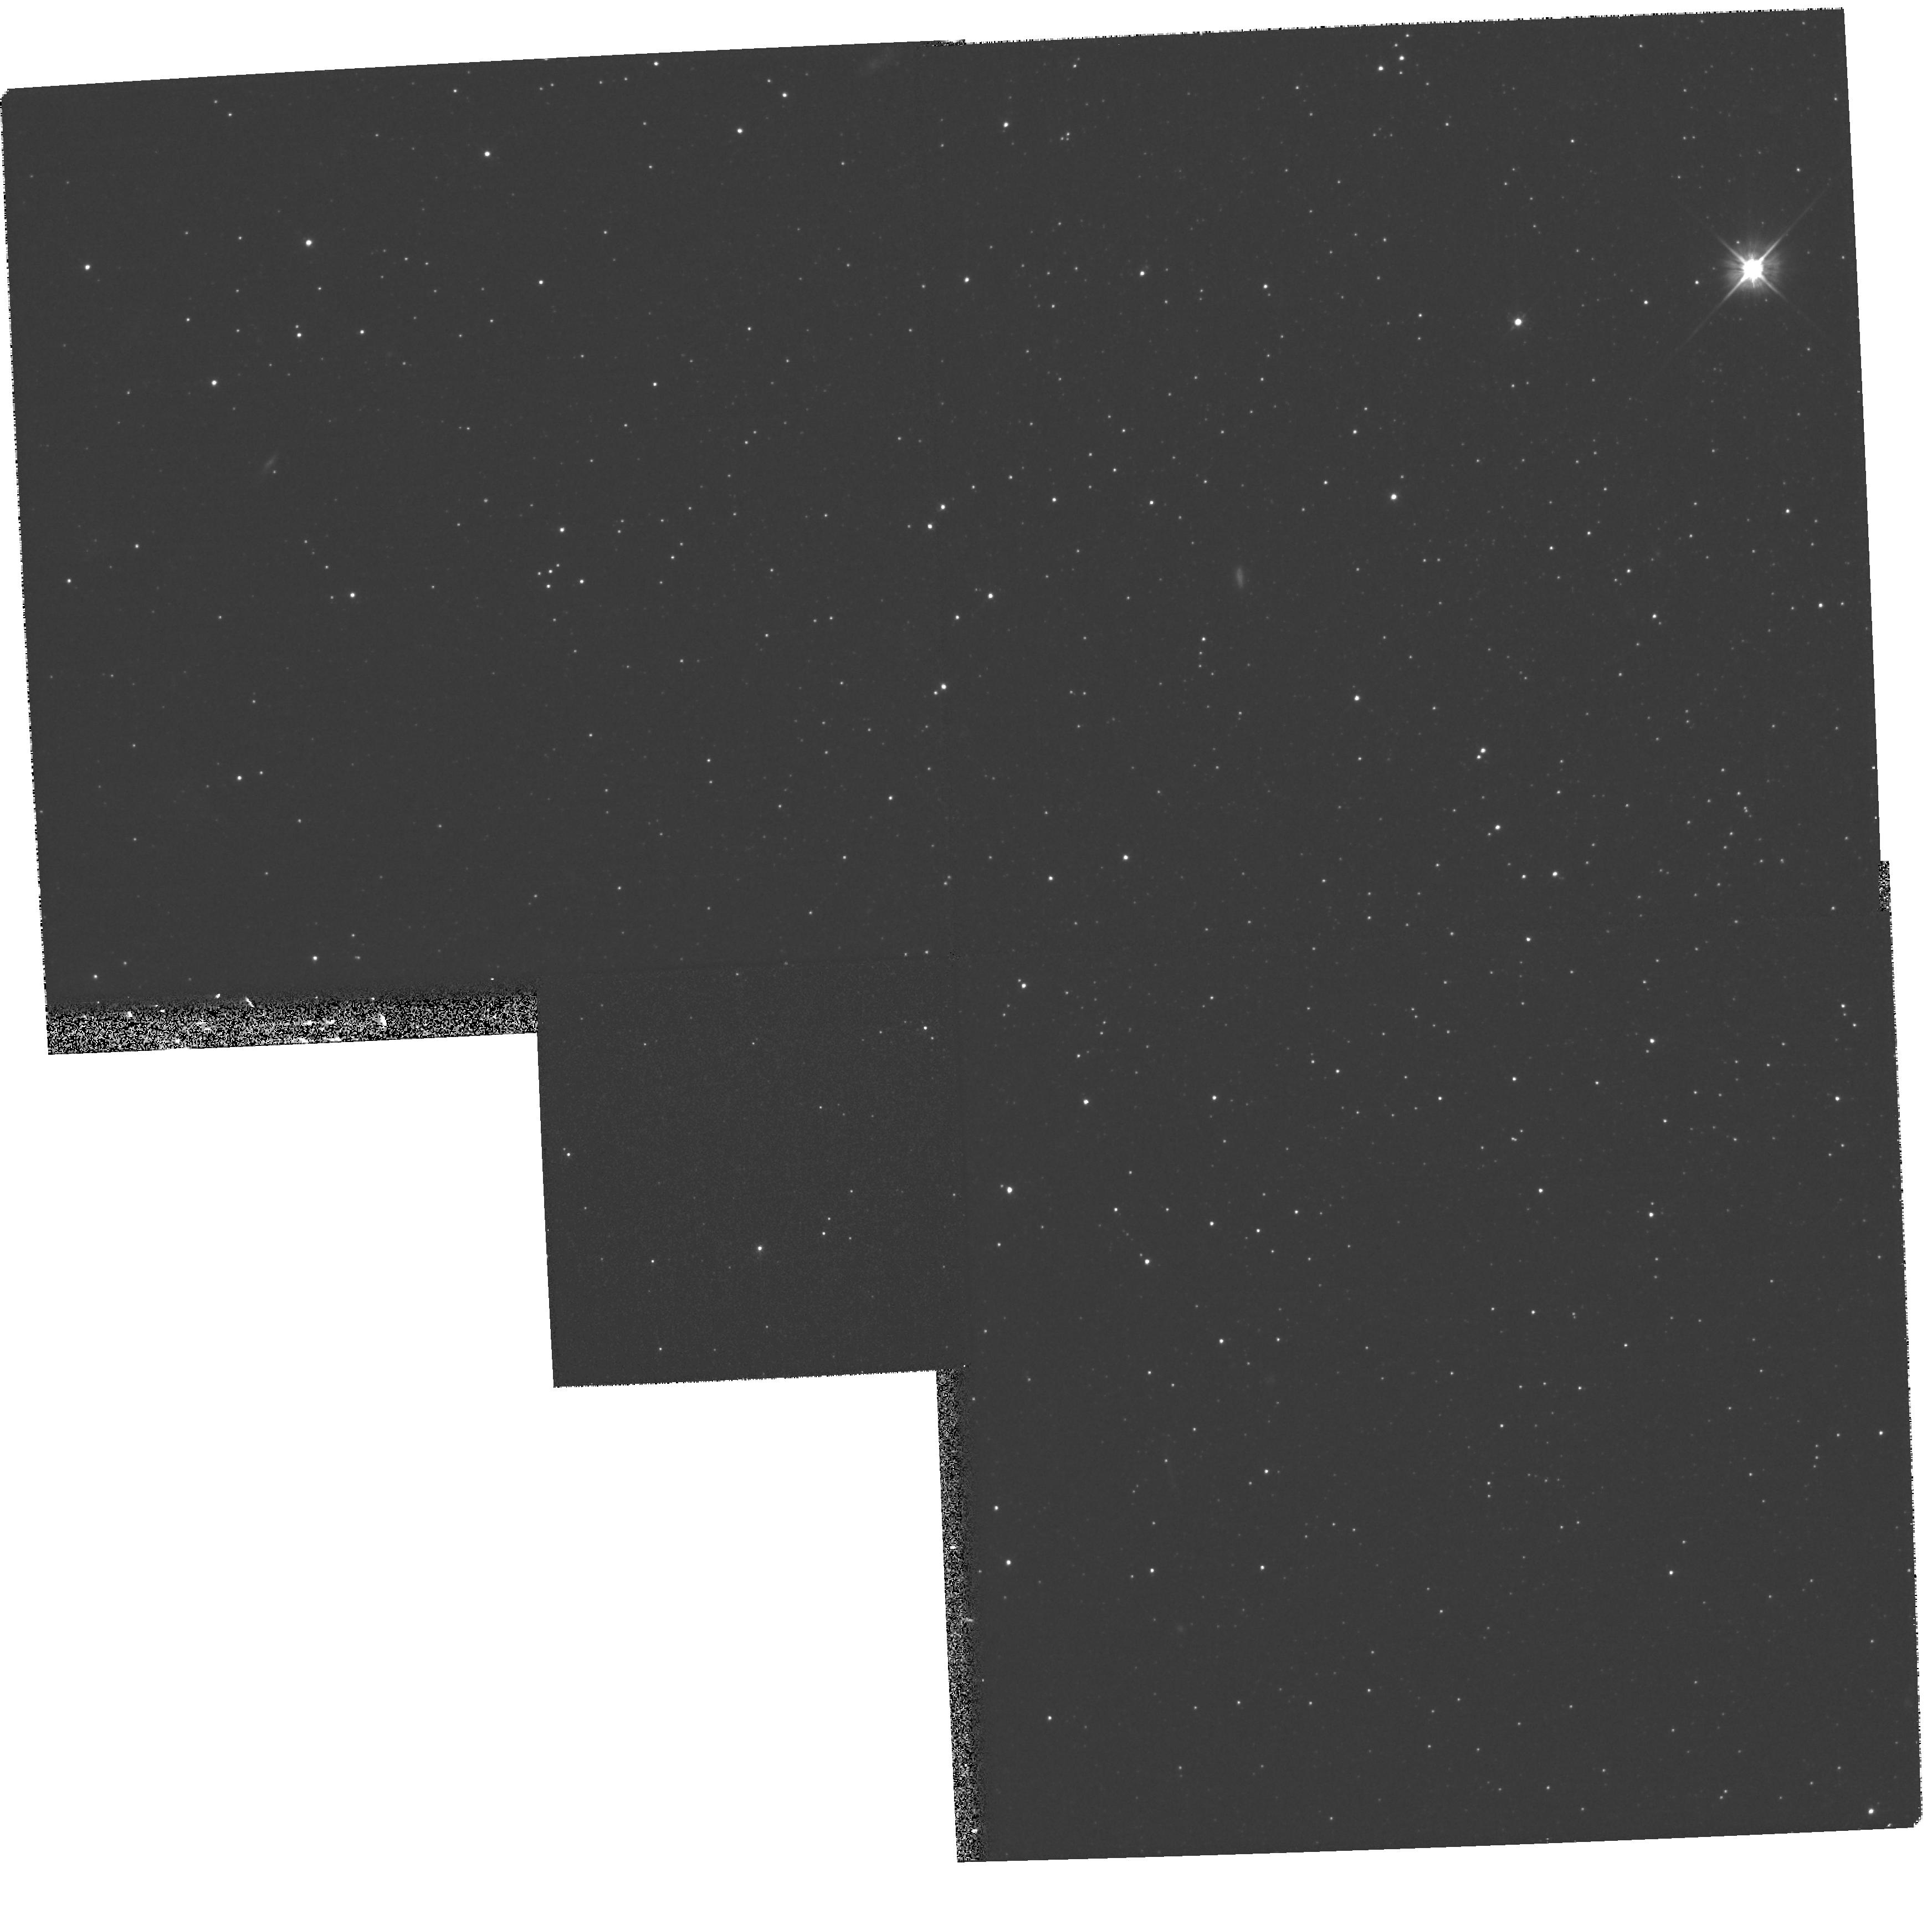
Target: LEOII-A. Instrument: WFPC2/PC. Filter: F555W. Exposure: 13 min. Observation ID: hst_8270_01_wfpc2_pc_f555w_u5i801

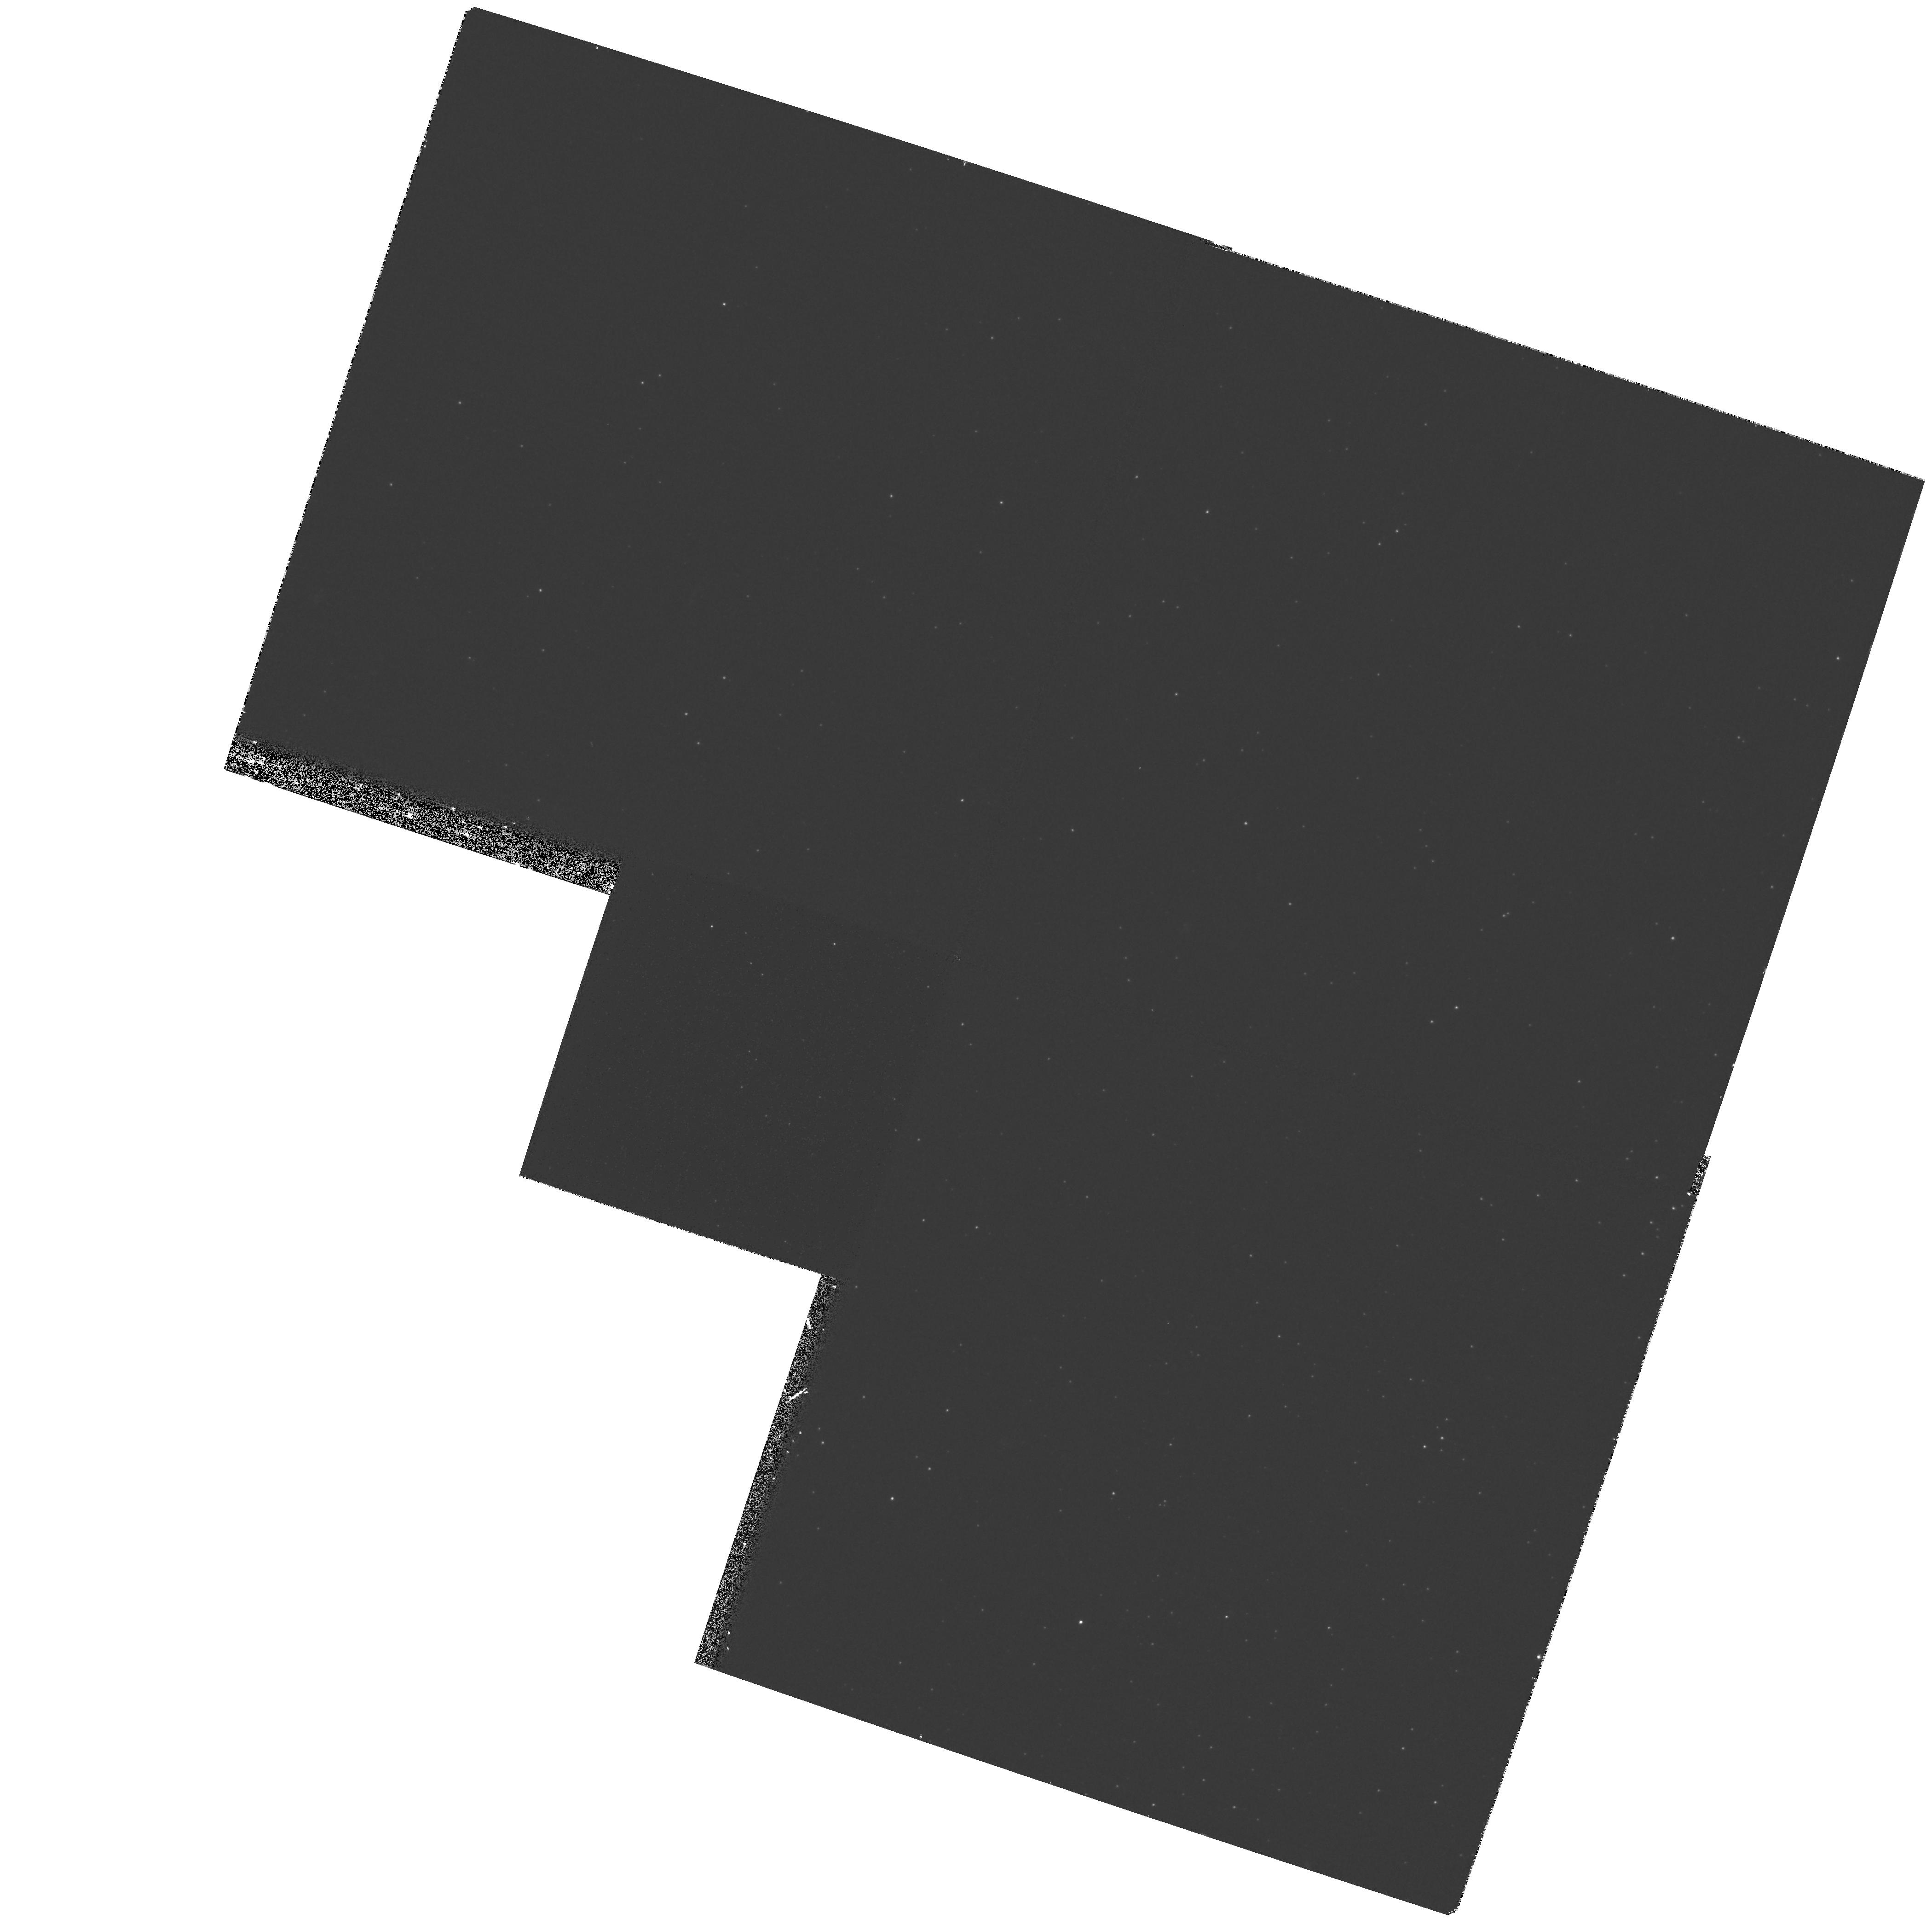
Target: LEOII-B. Instrument: WFPC2/PC. Filter: F439W. Exposure: 27 min. Observation ID: hst_8270_04_wfpc2_pc_f439w_u5i804

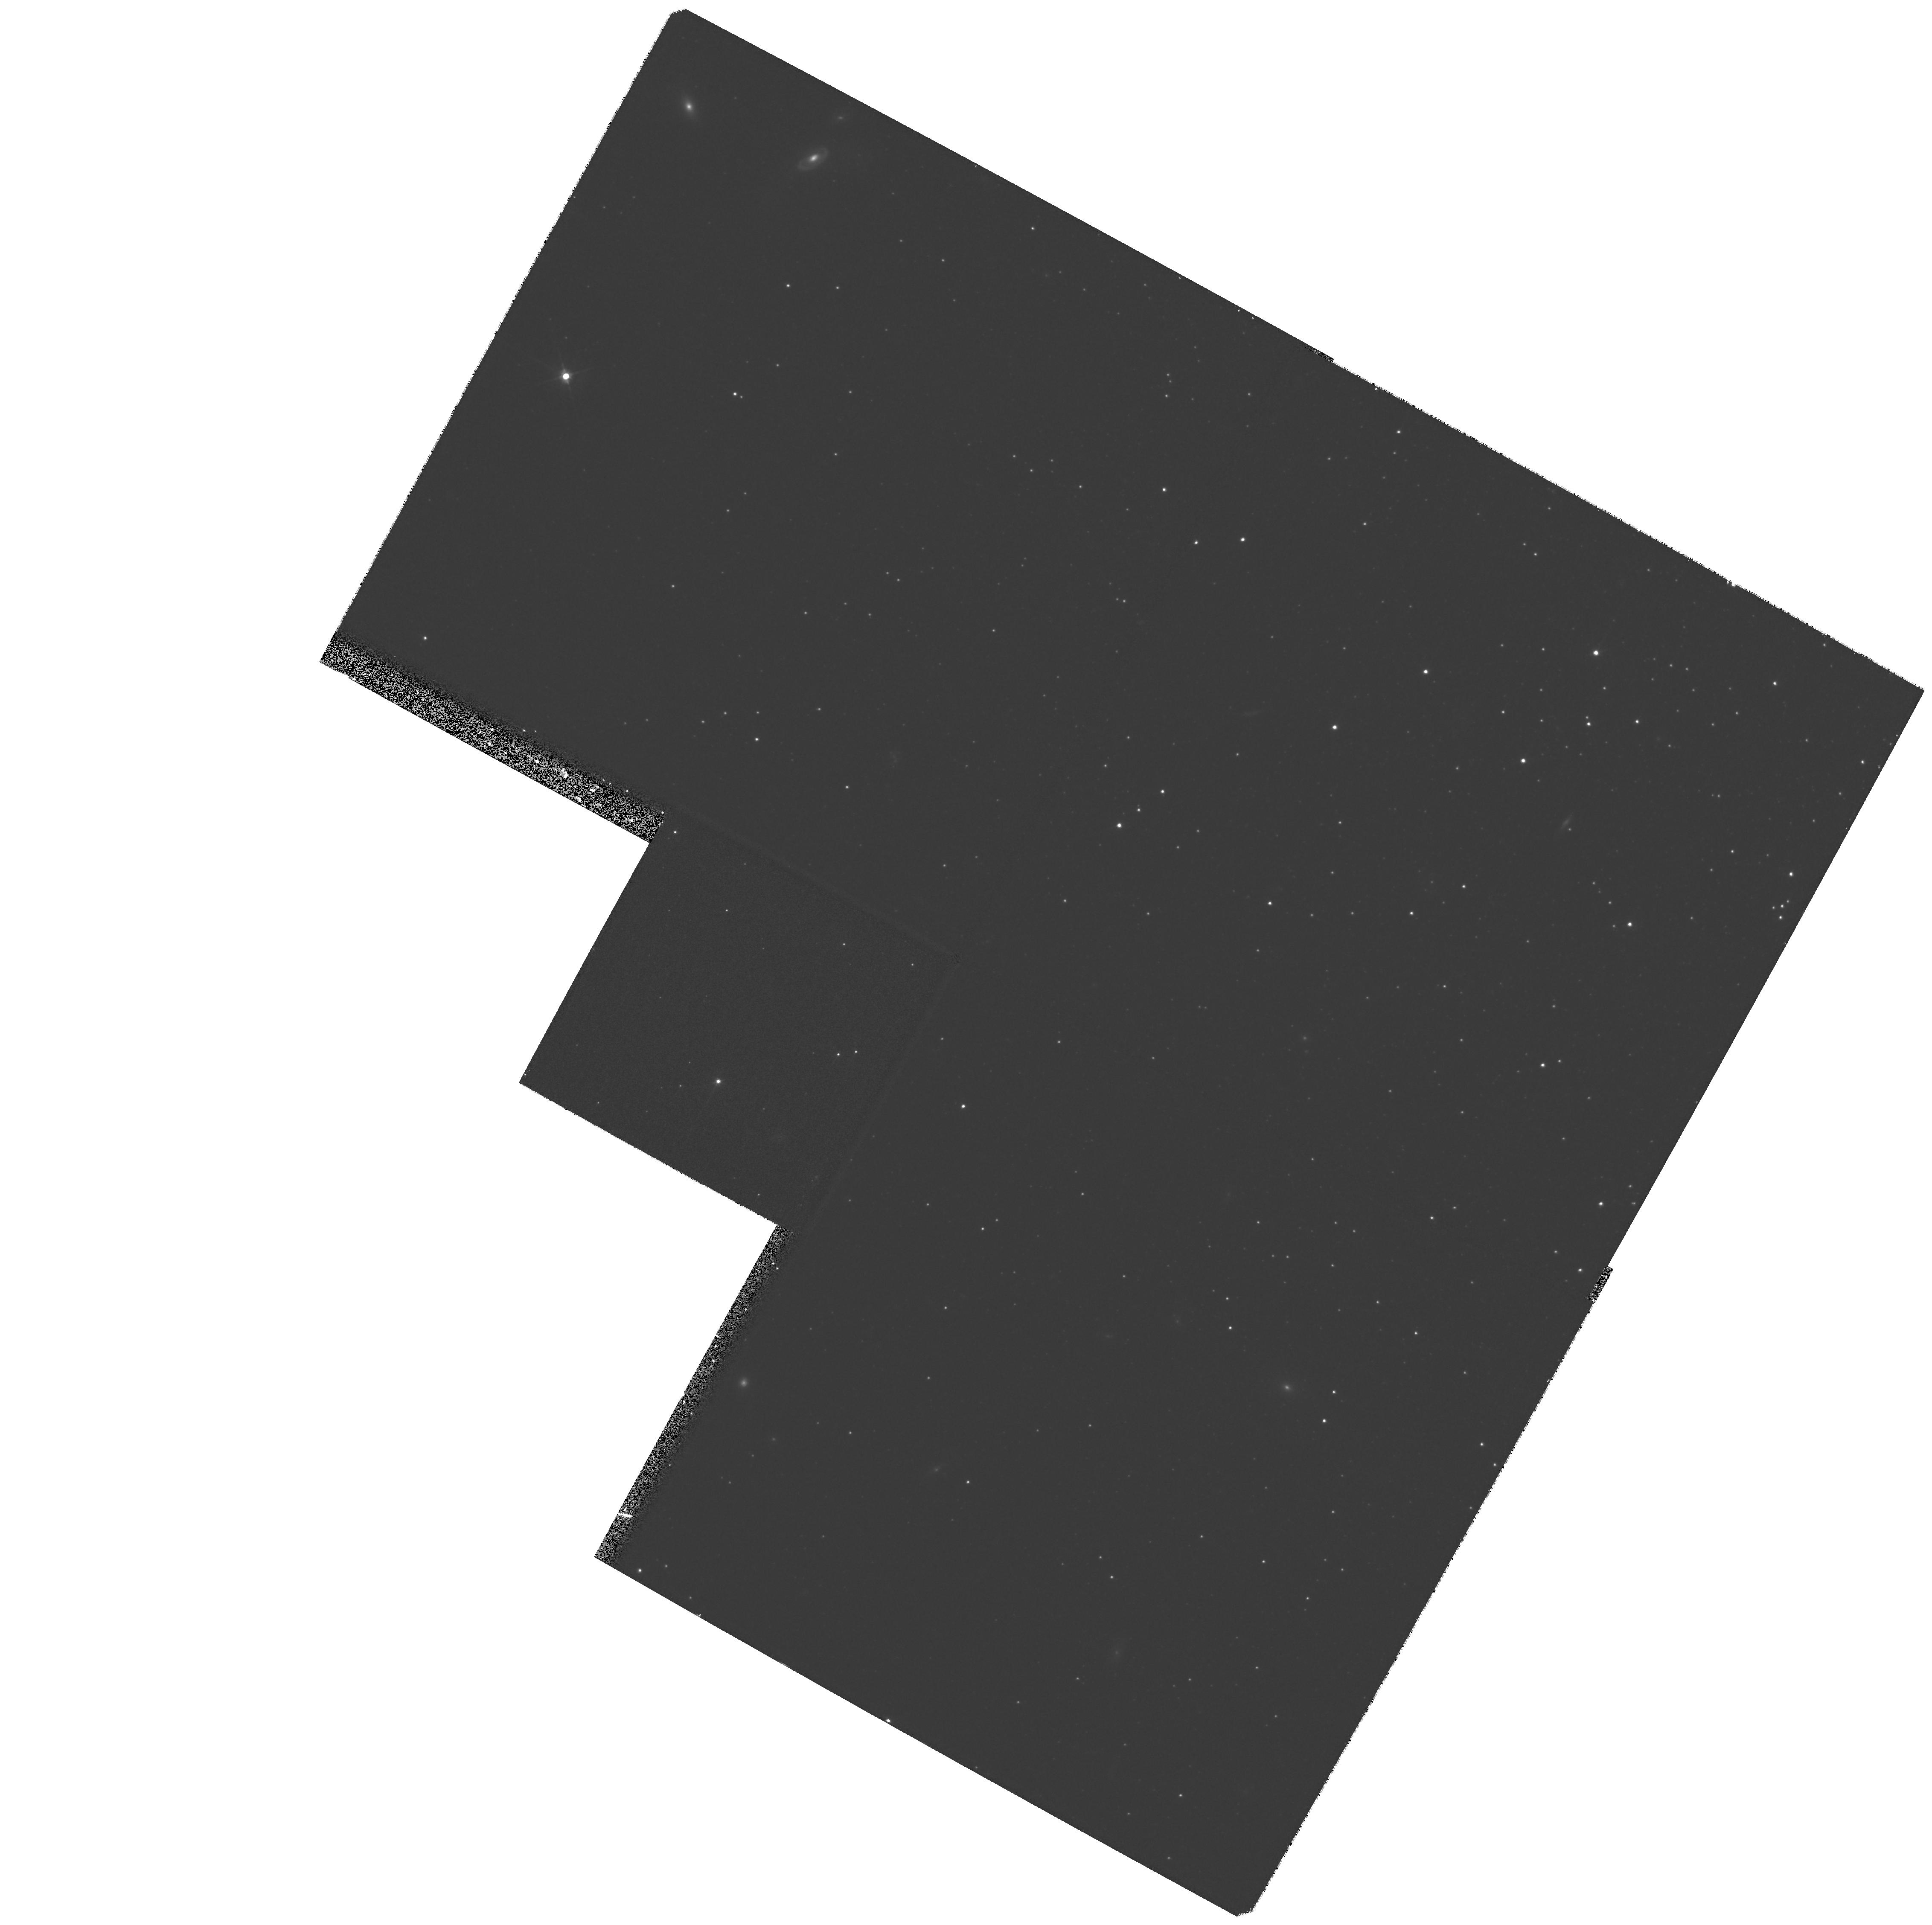
Target: LEOII-D. Instrument: WFPC2/PC. Filter: F555W. Exposure: 20 min. Observation ID: hst_8270_07_wfpc2_pc_f555w_u5i807

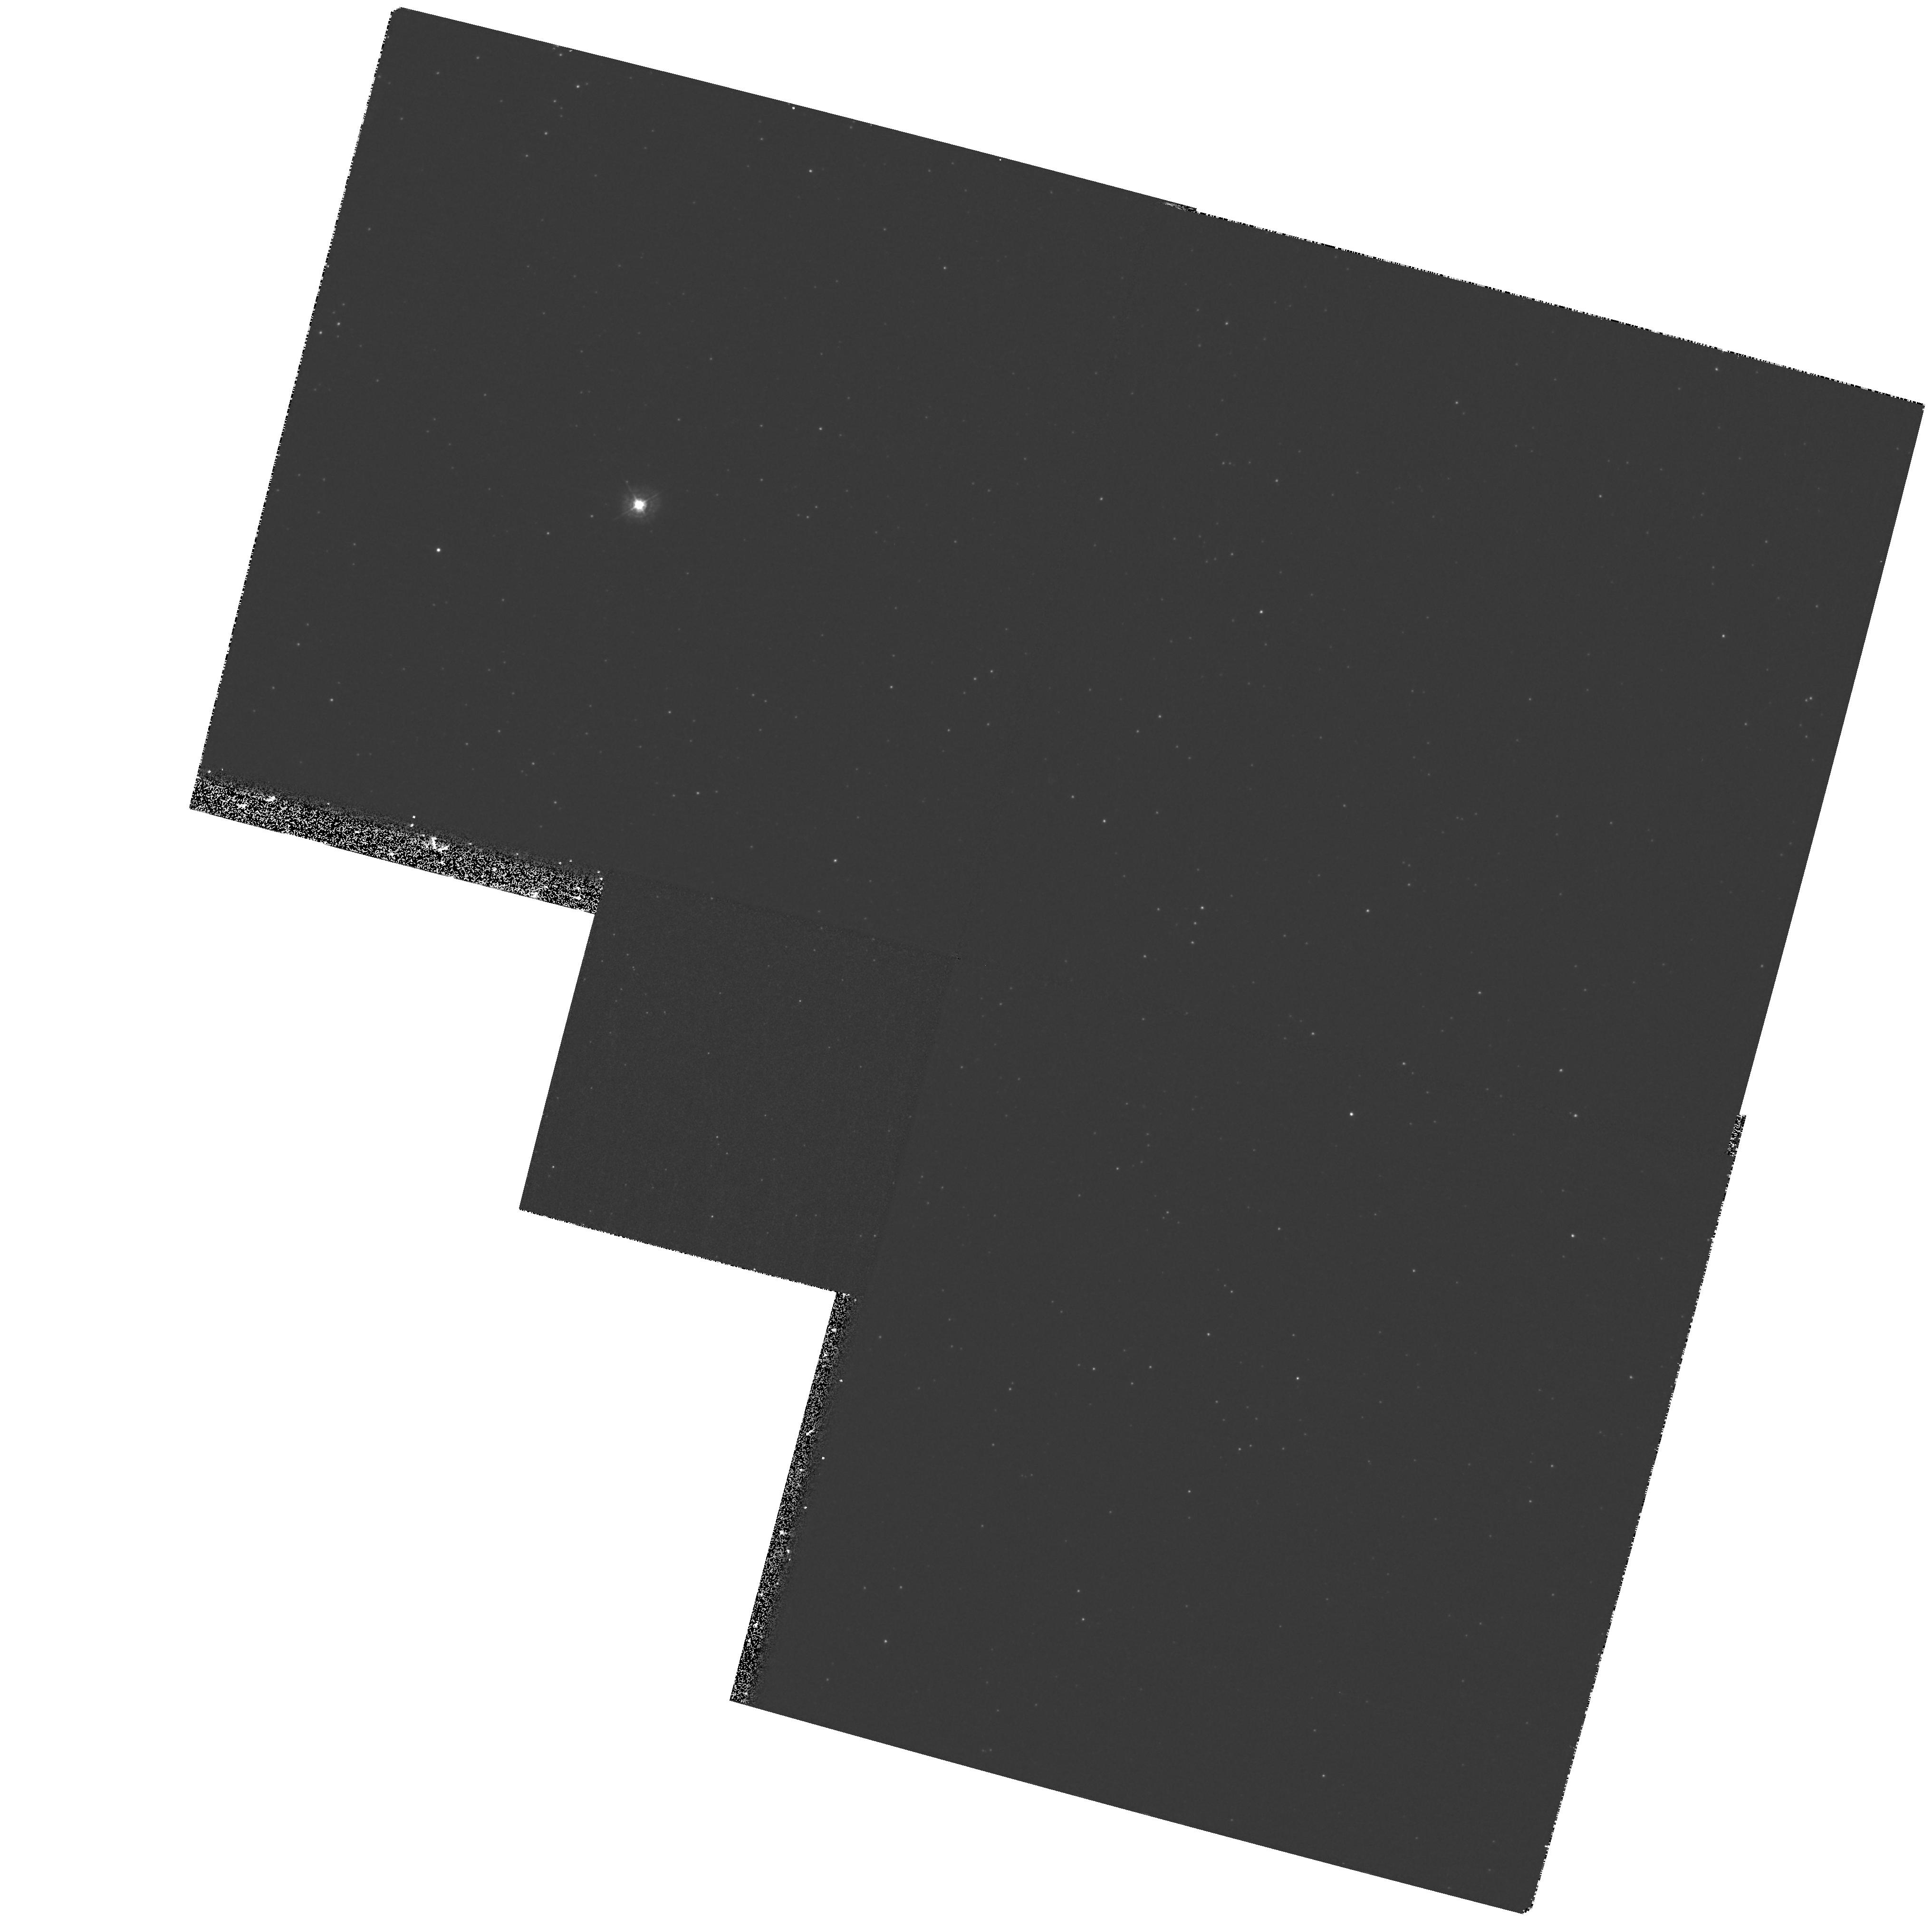
Target: LEOII-E. Instrument: WFPC2/PC. Filter: F439W. Exposure: 27 min. Observation ID: hst_8270_10_wfpc2_pc_f439w_u5i810

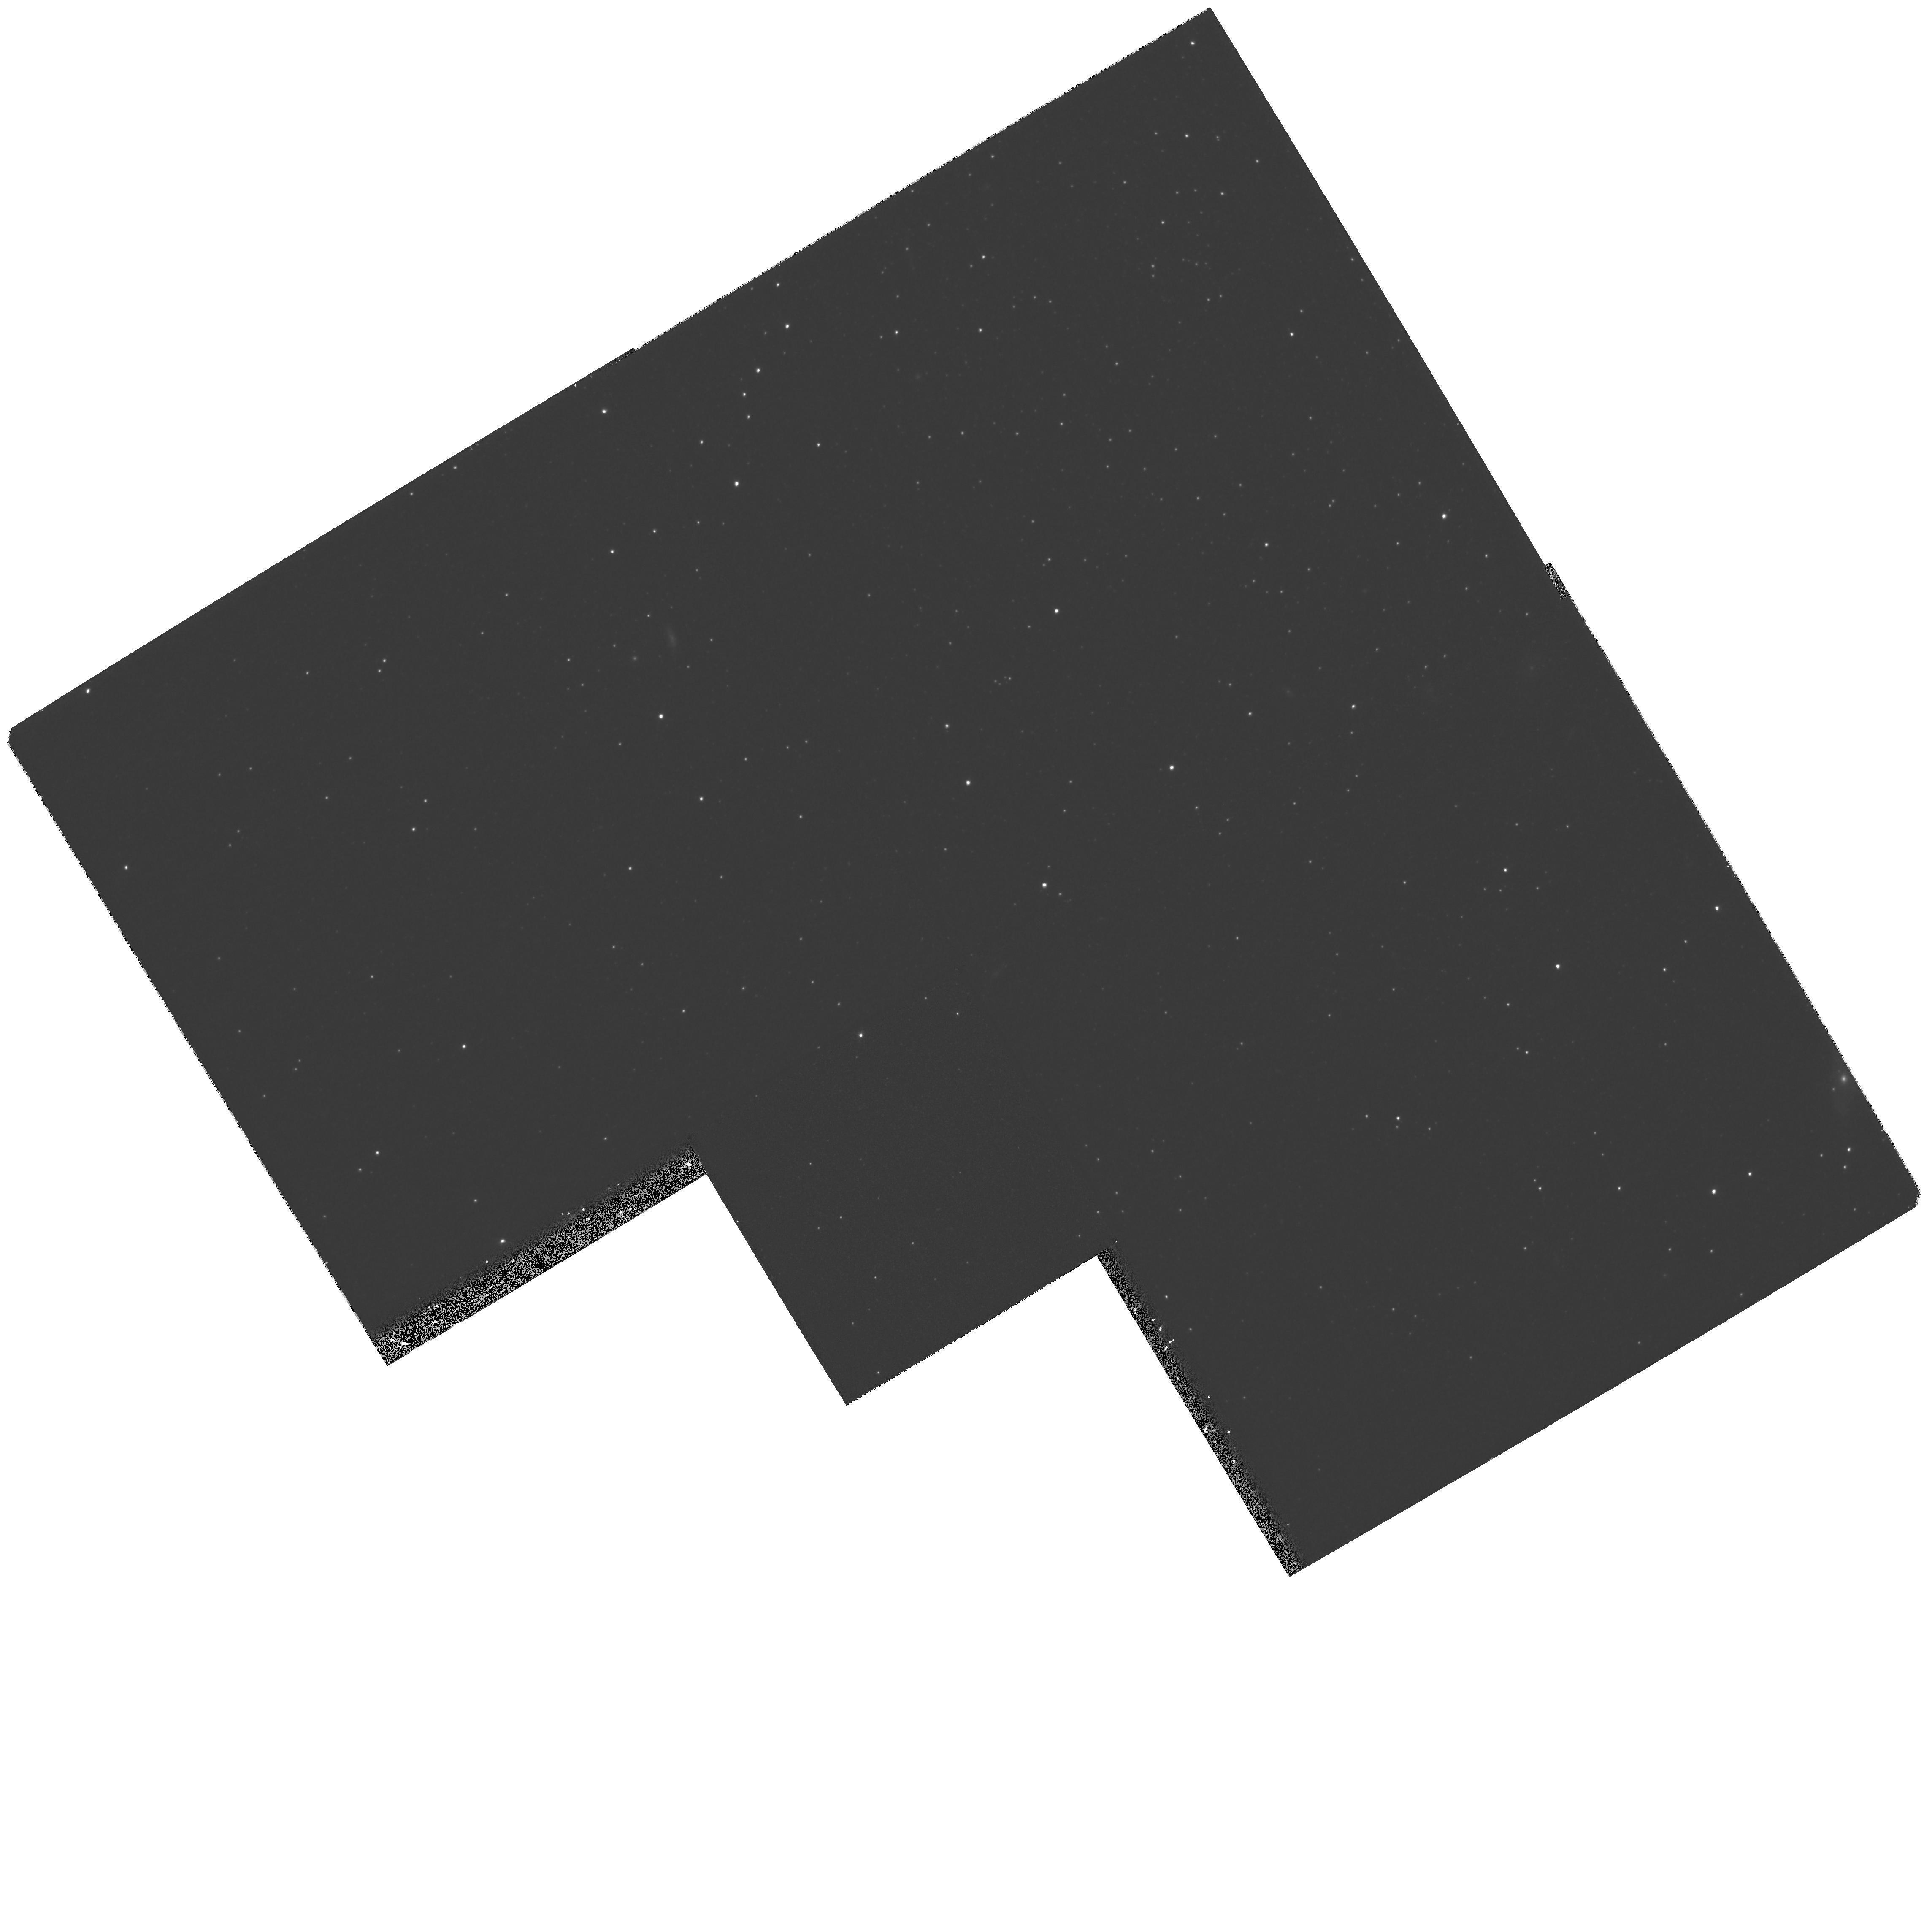
Target: LEOII-C. Instrument: WFPC2/PC. Filter: F555W. Exposure: 20 min. Observation ID: hst_8270_05_wfpc2_pc_f555w_u5i805

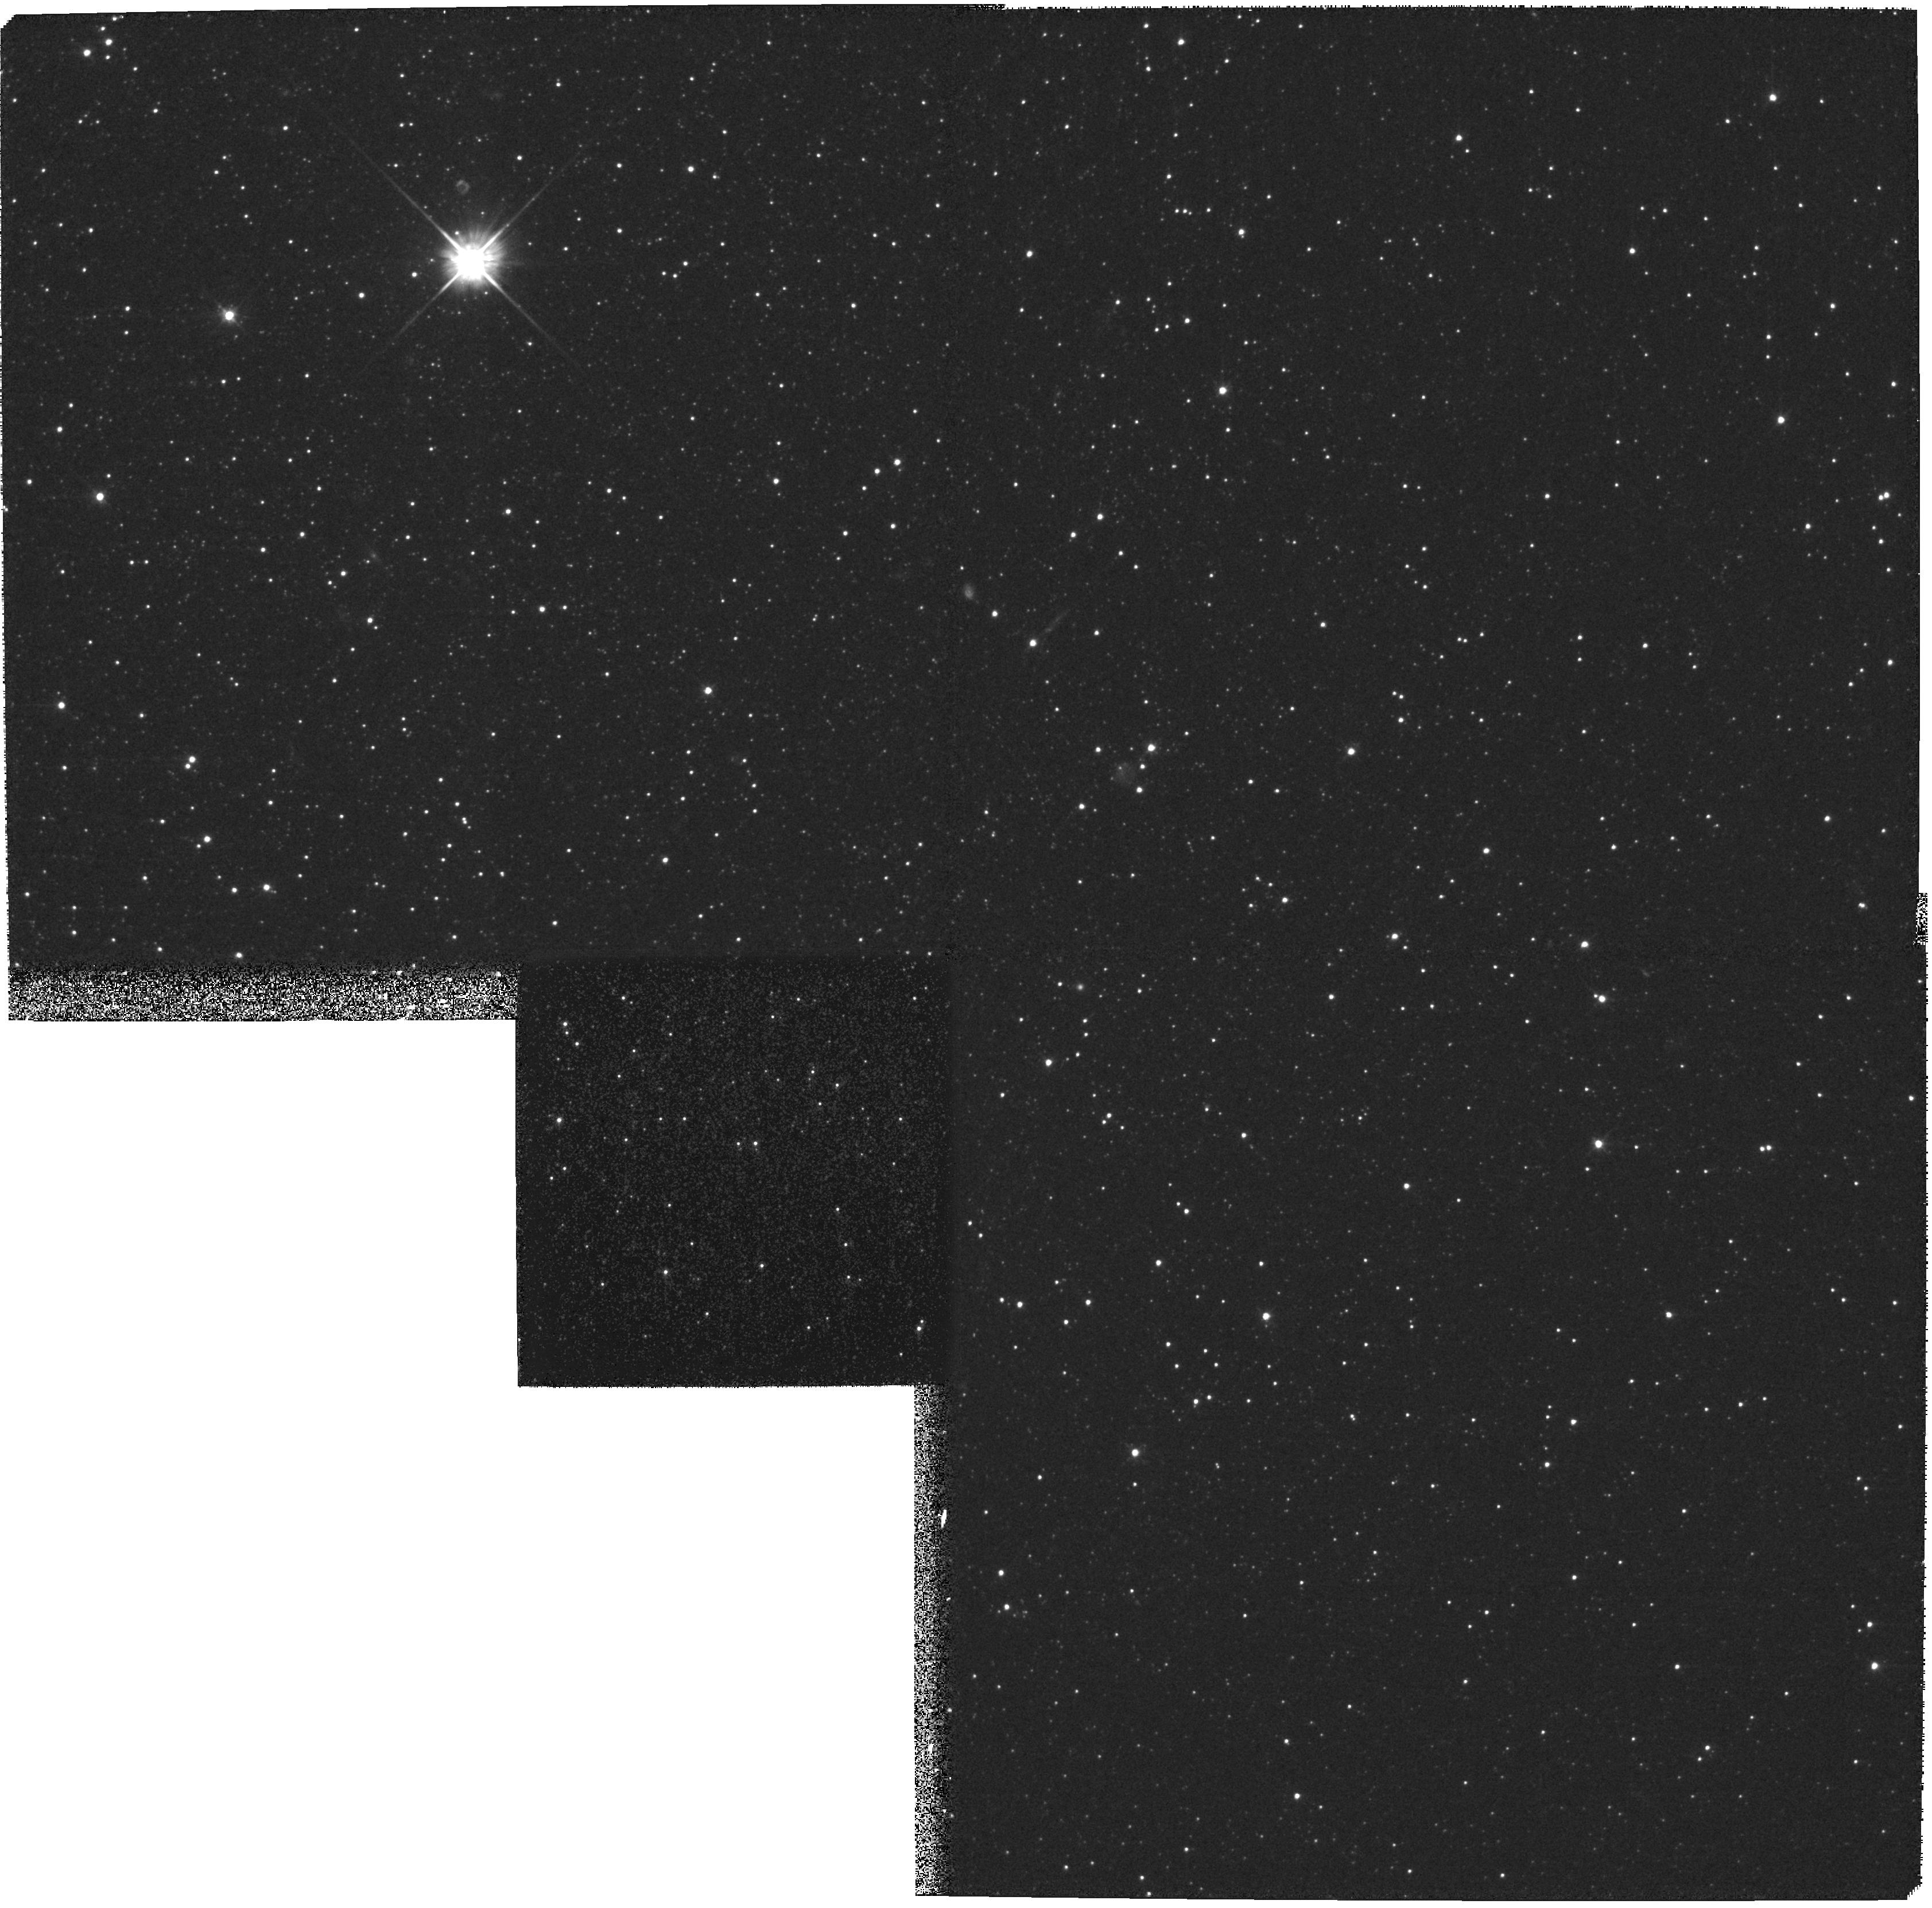
Target: LEOII-E. Instrument: WFPC2/PC. Filter: F555W. Exposure: 20 min. Observation ID: hst_8270_09_wfpc2_pc_f555w_u5i809

Proper Motion of the Leo II Dwarf Spheroidal (PI: Siegel, Michael H.)

We propose to continue our investigation into the proper motion of distant satellites of the Milky Way with a series of HST snapshots around faint galaxies within our Leo II astrometric field. We will determine a proper motion for Leo II by combining images from 111 Palomar 200" photographic plates taken by Baade between 1950-1959 with the HST snapshots. Only with the fine pixel scale of HST can we realistically hope to match the exquisite Baade images, which were all taken on the very best nights from a decade of Baade's allotment of about forty 200arcsecond nights a year. As part of Siegel's Ph.D. thesis, our project on Leo II will: (1) Determine the proper motion of Leo II with respect to the extra-galactic reference frame, allowing a measurement of the orbital properties of Leo II from 3-D space velocity (1) Develop techniques (of growing importance with the declining availability of photographic cameras and plates) for the astrometric combination of WFPC2 data with older plate material to derive high-precision proper motions. (2) Determine the proper motion for an object at the greatest Galactocentric distance yet attempted, which will provide significant leverage in determining the mass of the Galaxy. (3) Provide a list of proper-motion selected stars for future refinement of the proper motion and parallax of Leo II with the Space-Interferometry Mission.